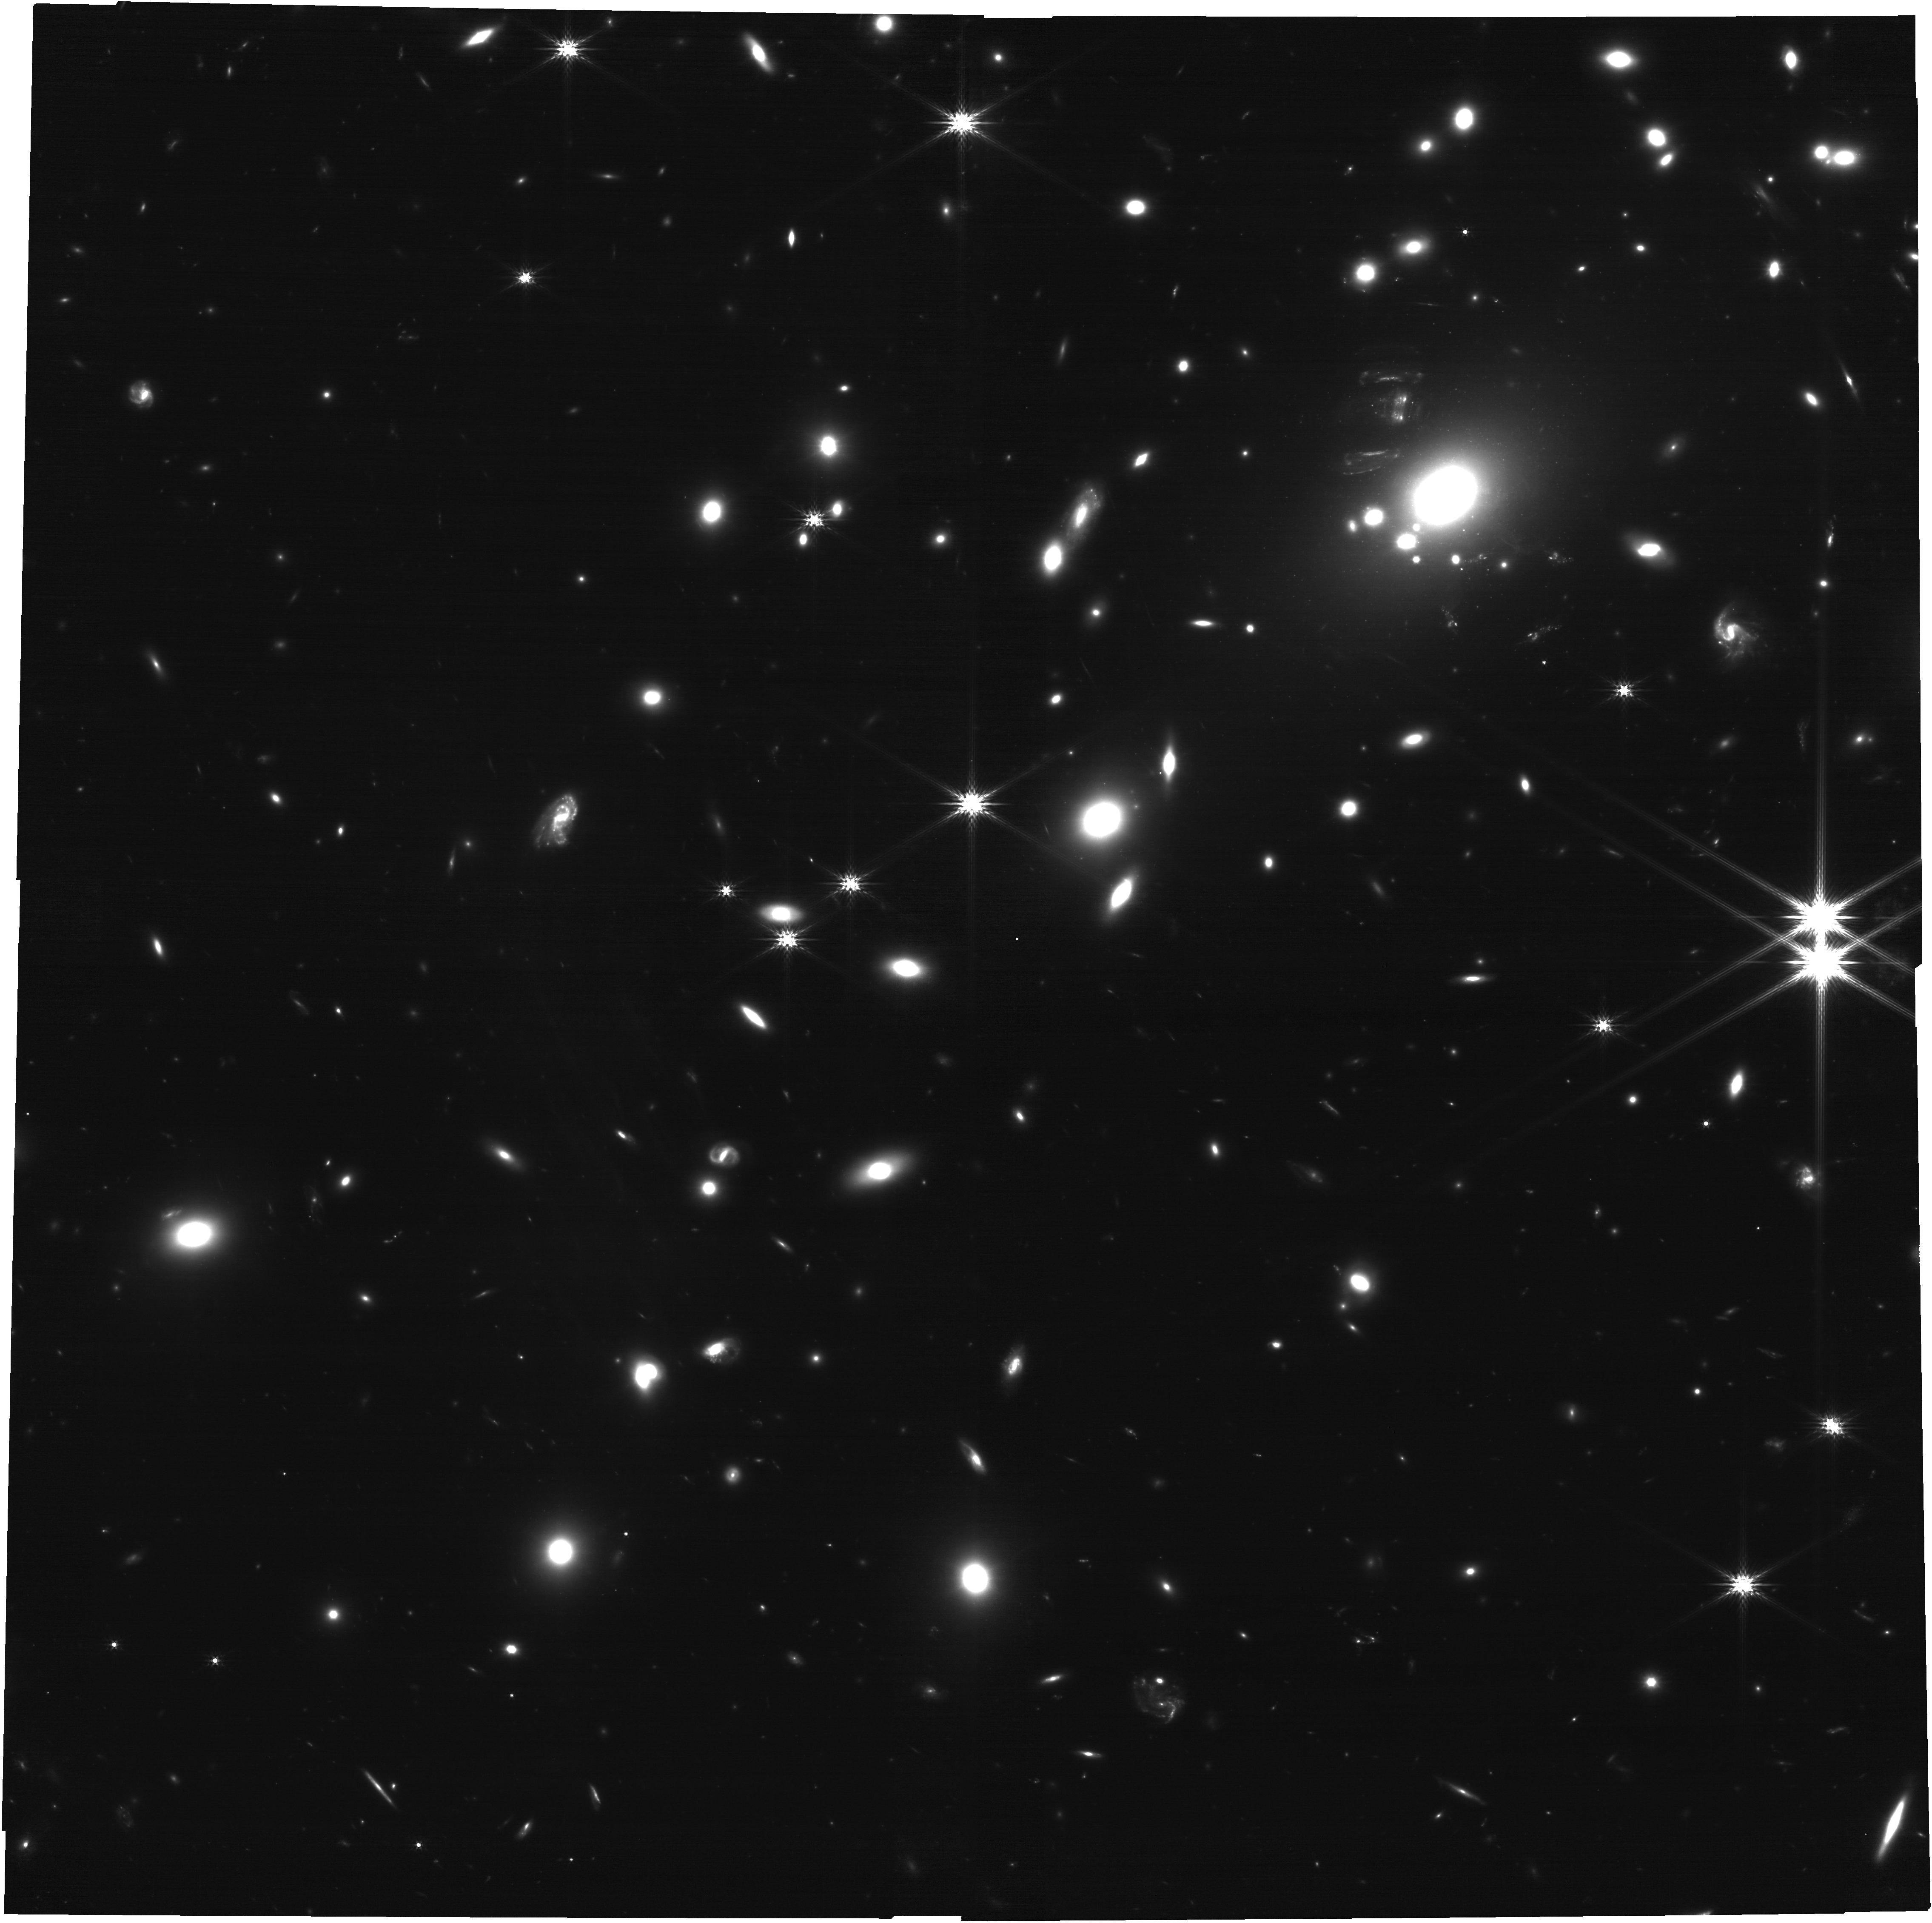
Target: ACT-CL-J0437.1+0043
Instrument: NIRCAM
Filter: F200W
Exposure: 1.1 h
Observation ID: jw06207-o001_t001_nircam_clear-f200w

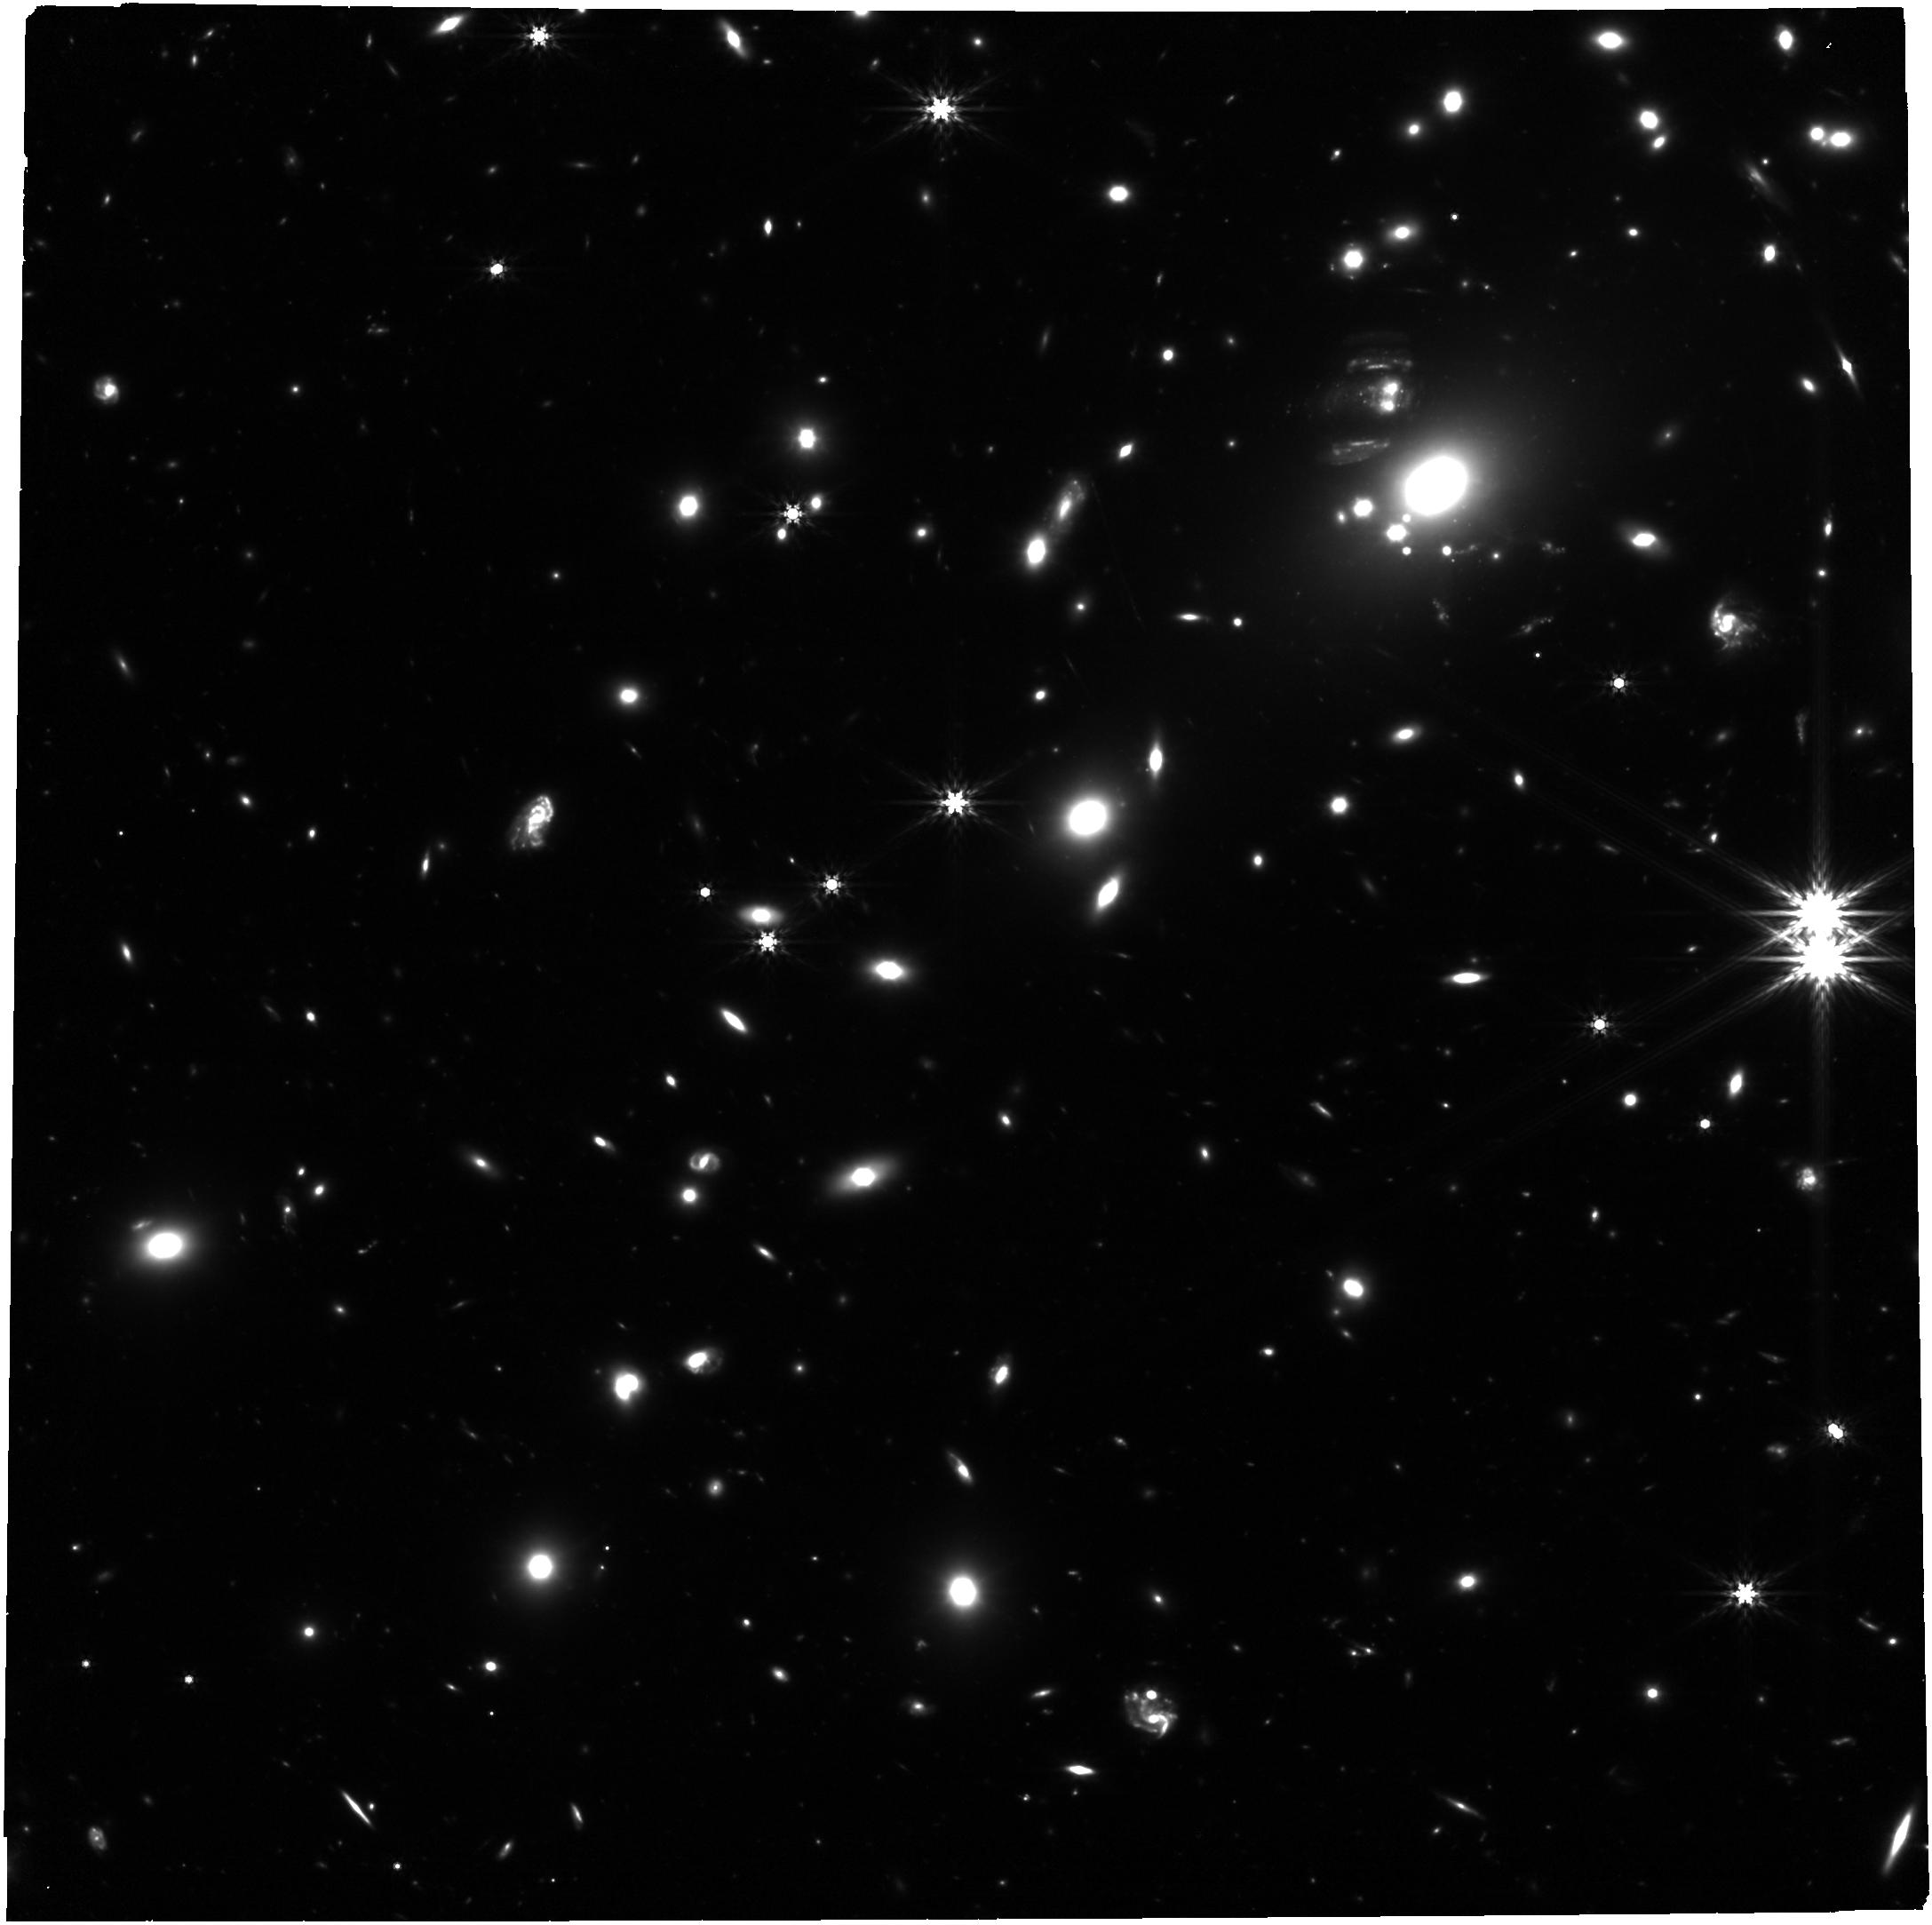
Target: ACT-CL-J0437.1+0043
Instrument: NIRCAM
Filter: F444W
Exposure: 2.3 h
Observation ID: jw06207-o001_t001_nircam_clear-f444w

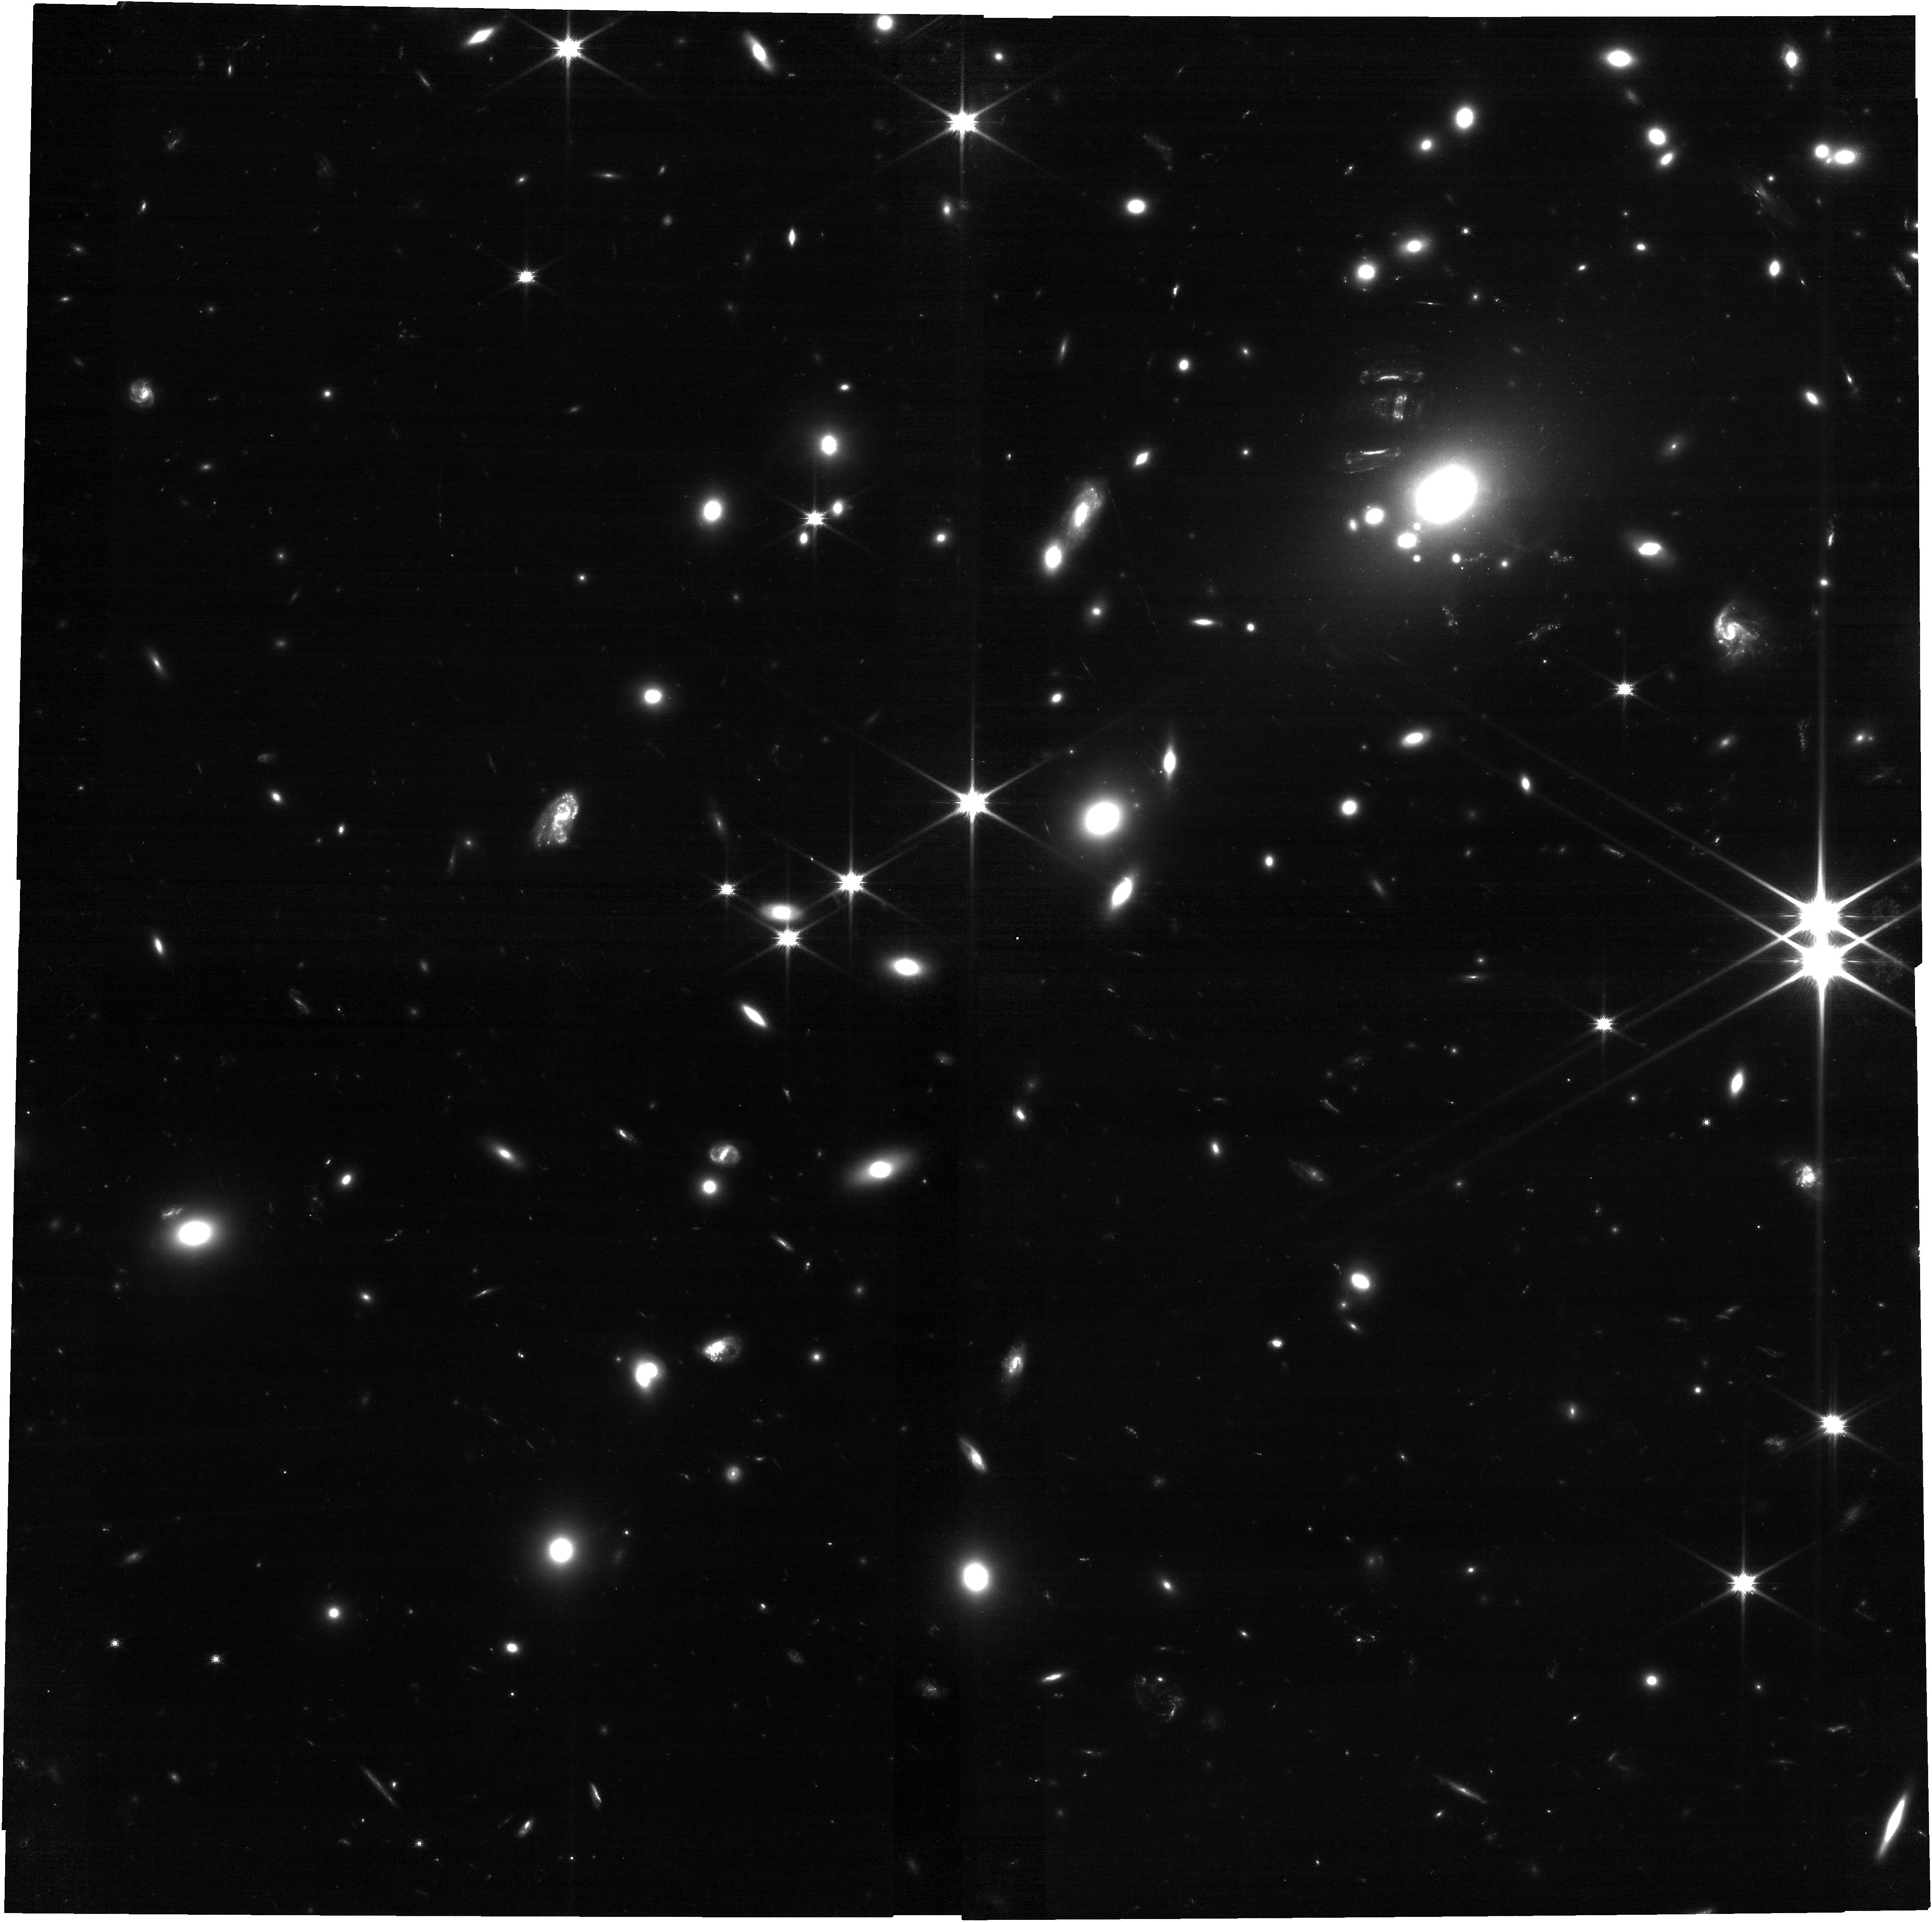
Target: ACT-CL-J0437.1+0043
Instrument: NIRCAM
Filter: F090W
Exposure: 2.3 h
Observation ID: jw06207-o001_t001_nircam_clear-f090w

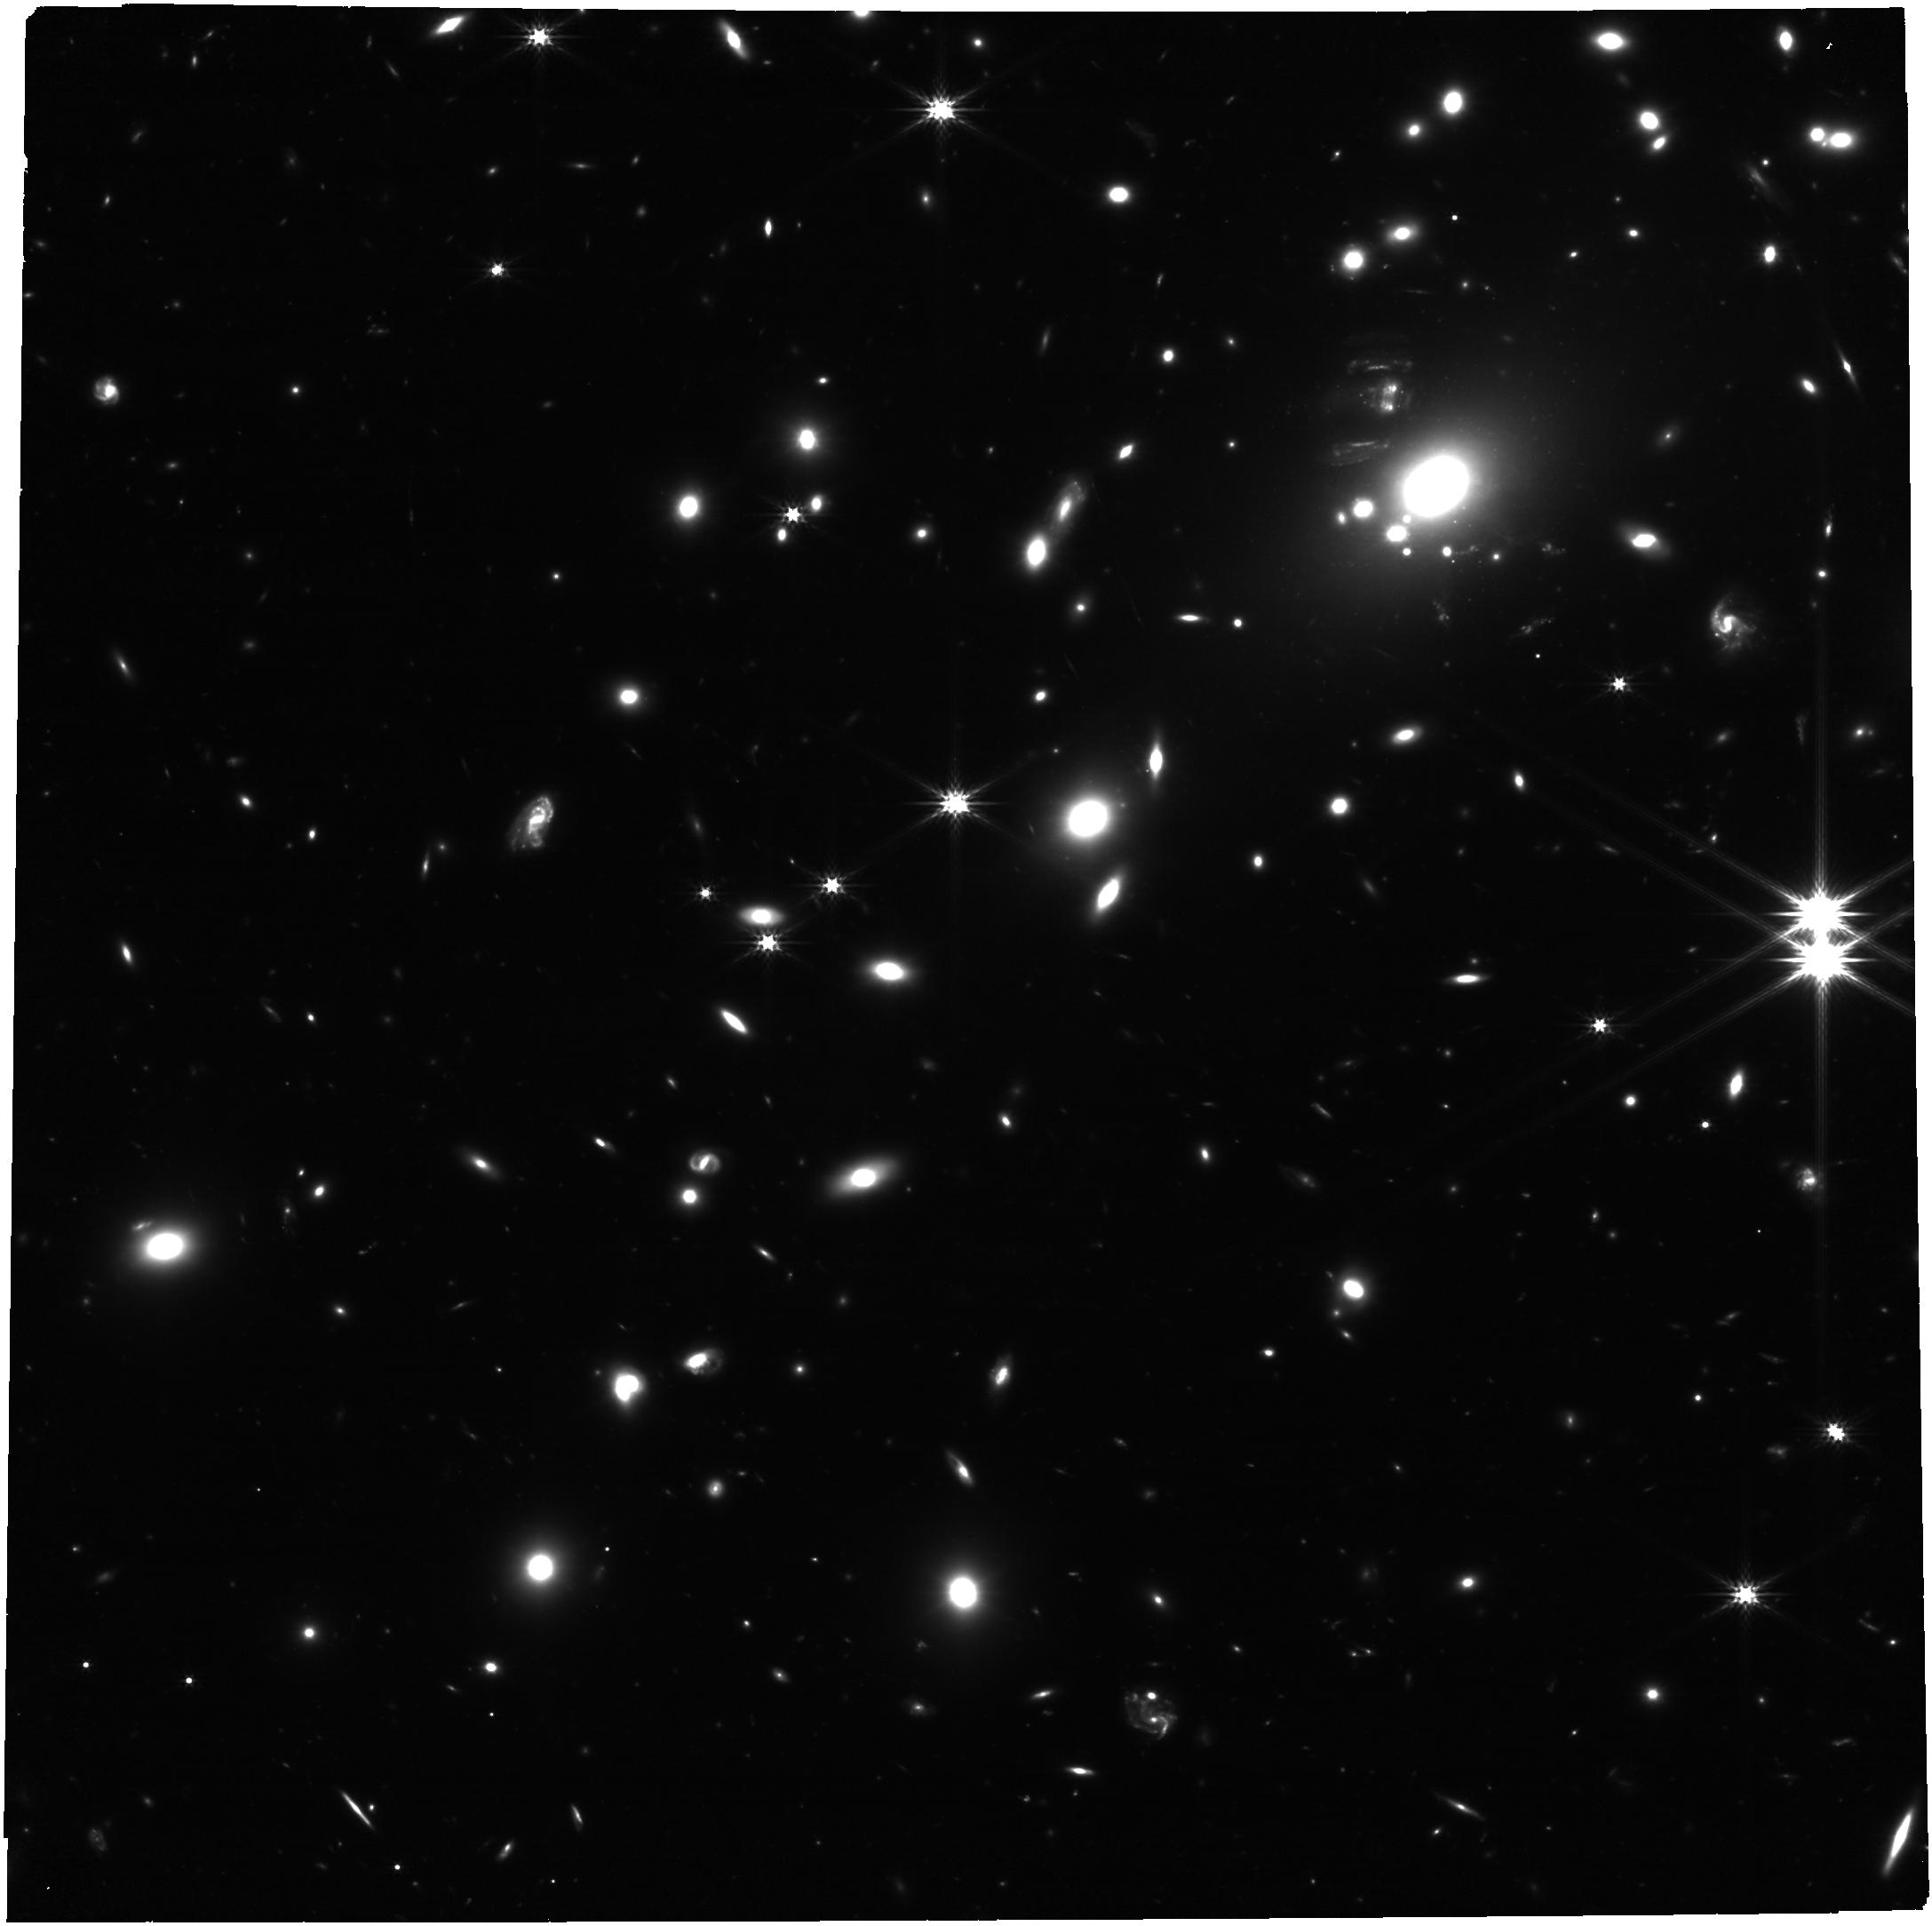
Target: ACT-CL-J0437.1+0043
Instrument: NIRCAM
Filter: F277W
Exposure: 1.1 h
Observation ID: jw06207-o001_t001_nircam_clear-f277w

Testing CDM: The Dark Matter Mass Function Below 10^9 Solar Masses (PI: Lagattuta, David)

Cosmological simulations of cold dark matter robustly predict a hierarchy of low mass (<10^9Msun) substructures. These do not form stars, so the prediction has never been tested. Moreover, the substructures are smoothed away in simulations of any other form of warm/interacting/fuzzy dark matter. We propose imaging of galaxy cluster RXJ0437+00 (z=0.285). Uniquely, this hosts 'Hyperbolic-Umbilic' strong gravitational lensing of three galaxies at z=2, 3 and 6. This exotic lens configuration is rare (two years ago, only one was known, but MUSE has now found ~12). Unlike normal gravitational lensing, multiple images of background galaxies are magnified isotropically and away from contamination by foreground lens light. This system is sensitive to >10^7.5Msun substructures along the lines of sight to any image, which would appear additionally distorted. HST observations have proved feasibility of this technique, but are sensitive to only 10^9Msun substructures. We expect to detect ~2 dark matter perturbers if the universe contains CDM (the first confirmation of this prediction), but none if the universe contains WDM. For free, star forming regions in the high redshift galaxies will be magnified by ~200x for an isotropic resolution of ~100pc.